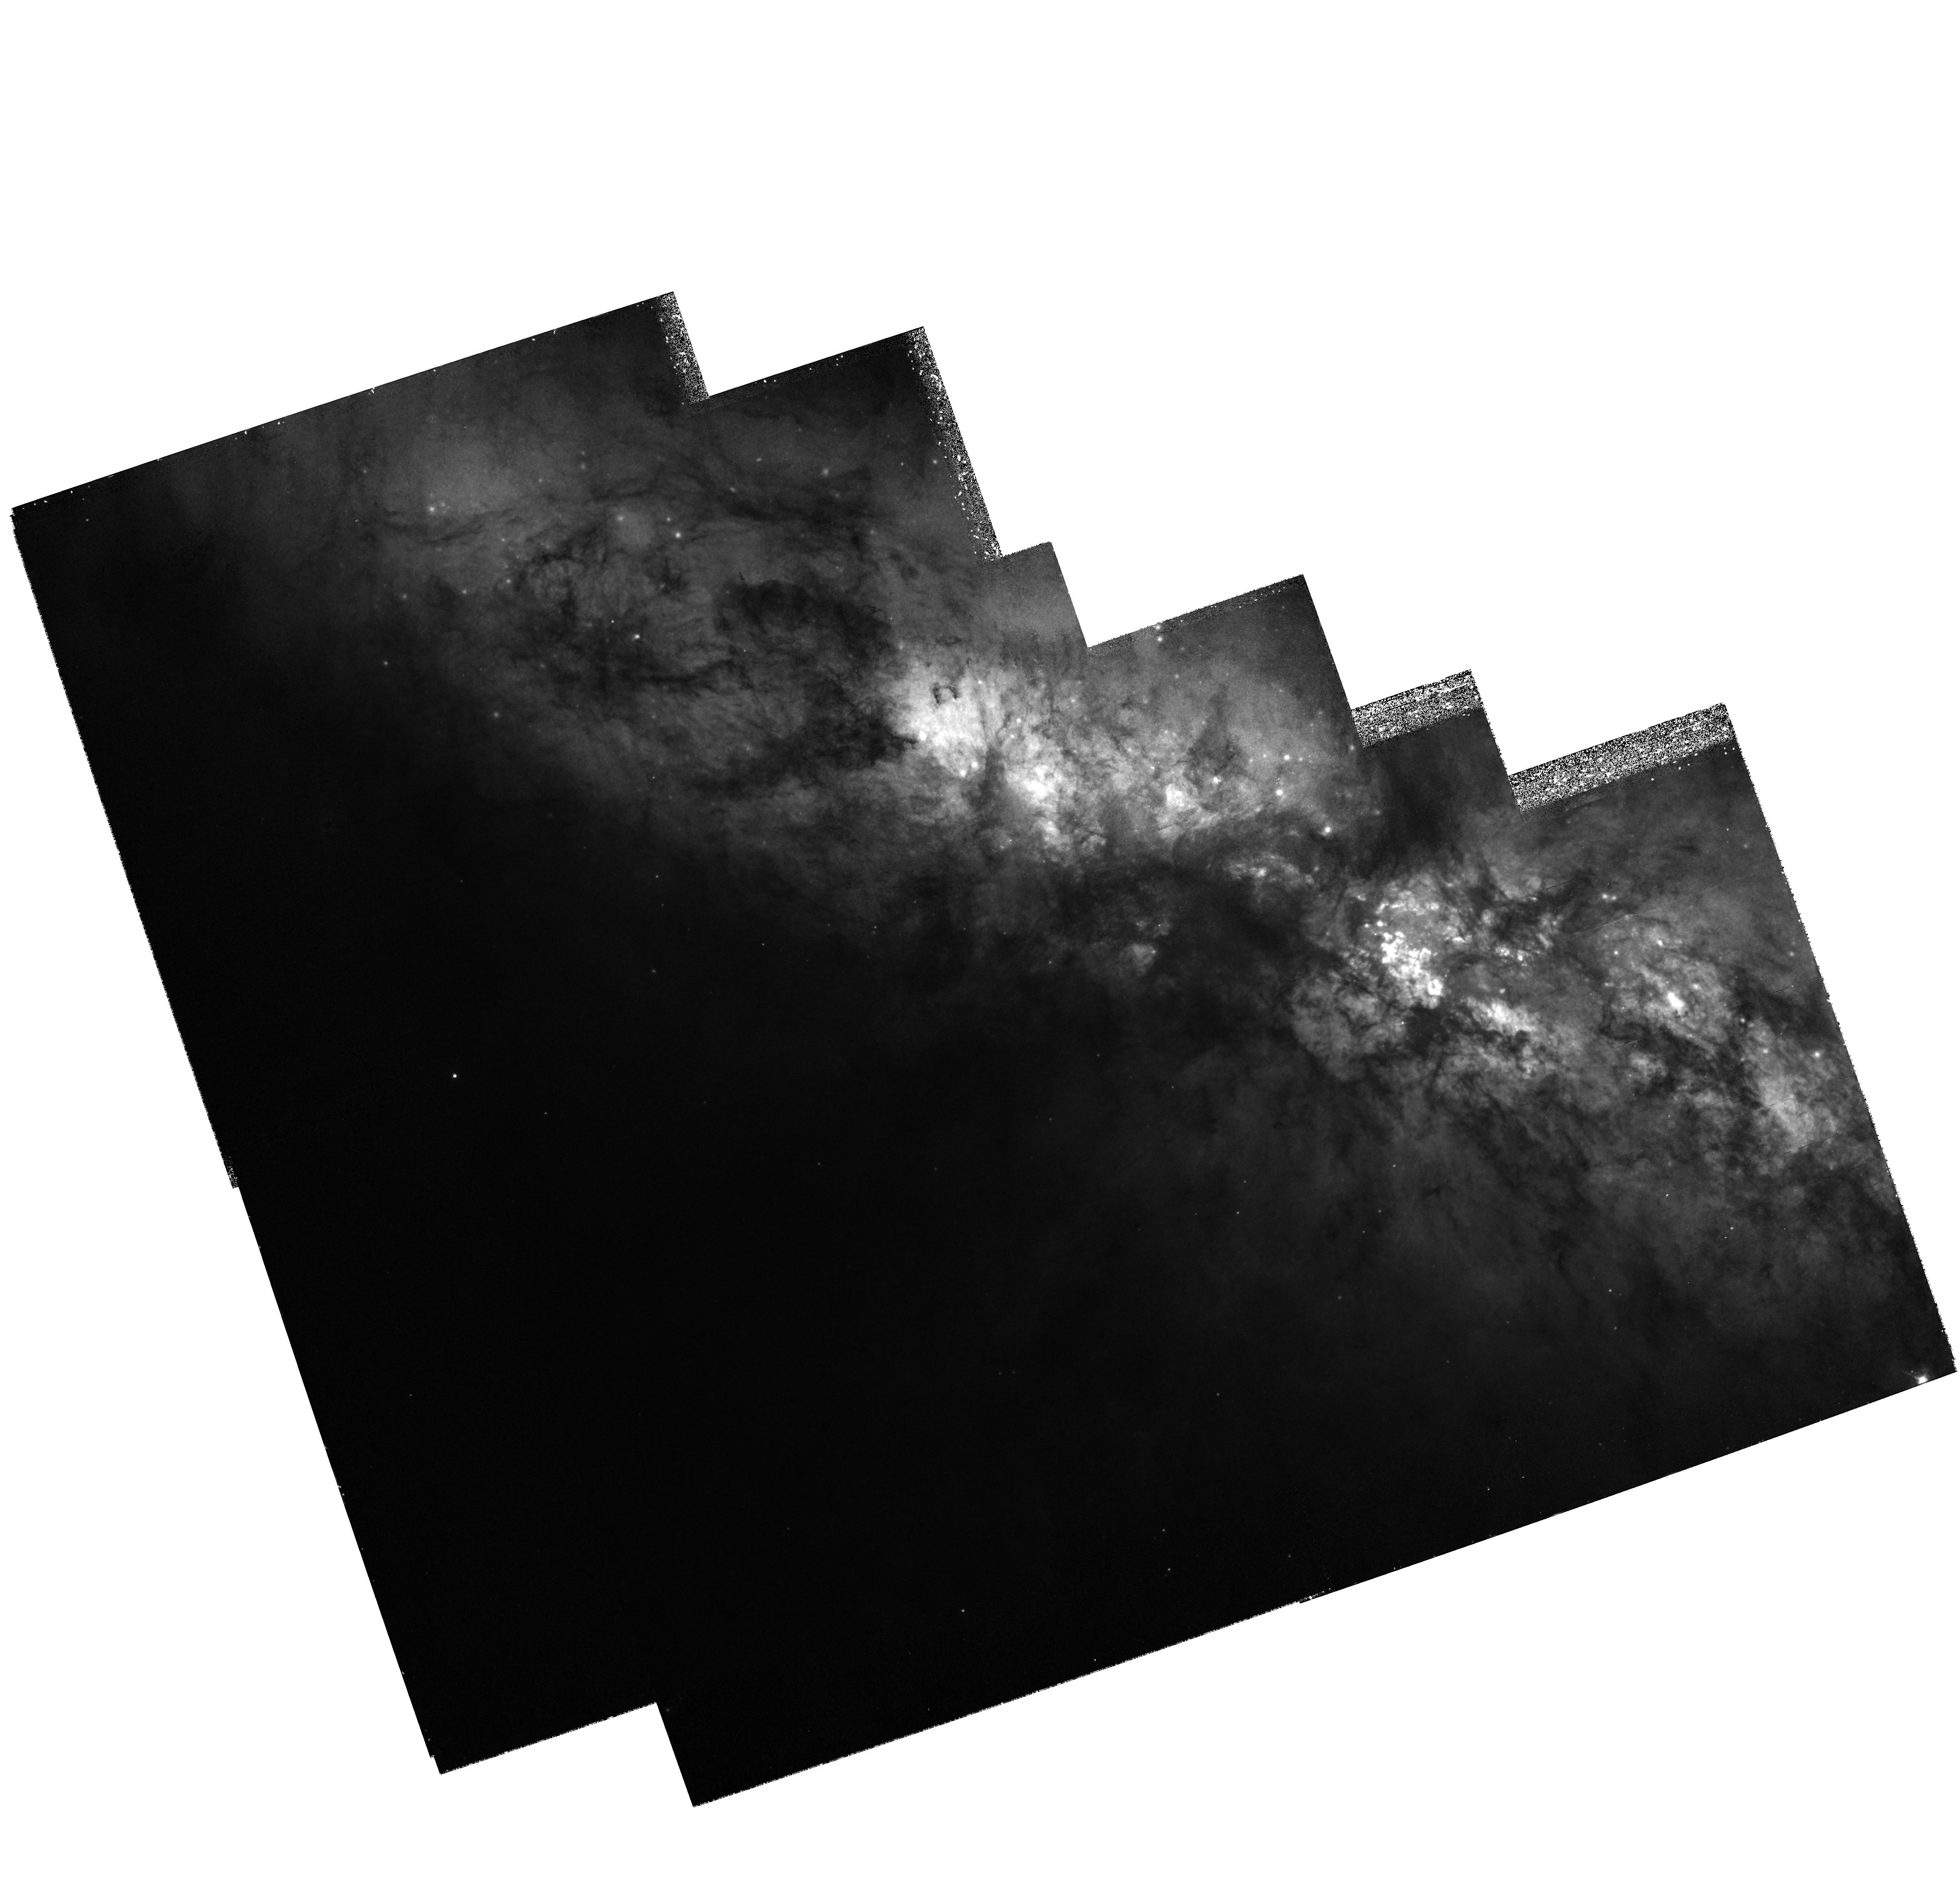
Target: MULTIPLE. Instrument: WFPC2/PC. Filter: F439W. Exposure: 2.4 h. Observation ID: hst_7446_01_wfpc2_pc_f439w_u45t01

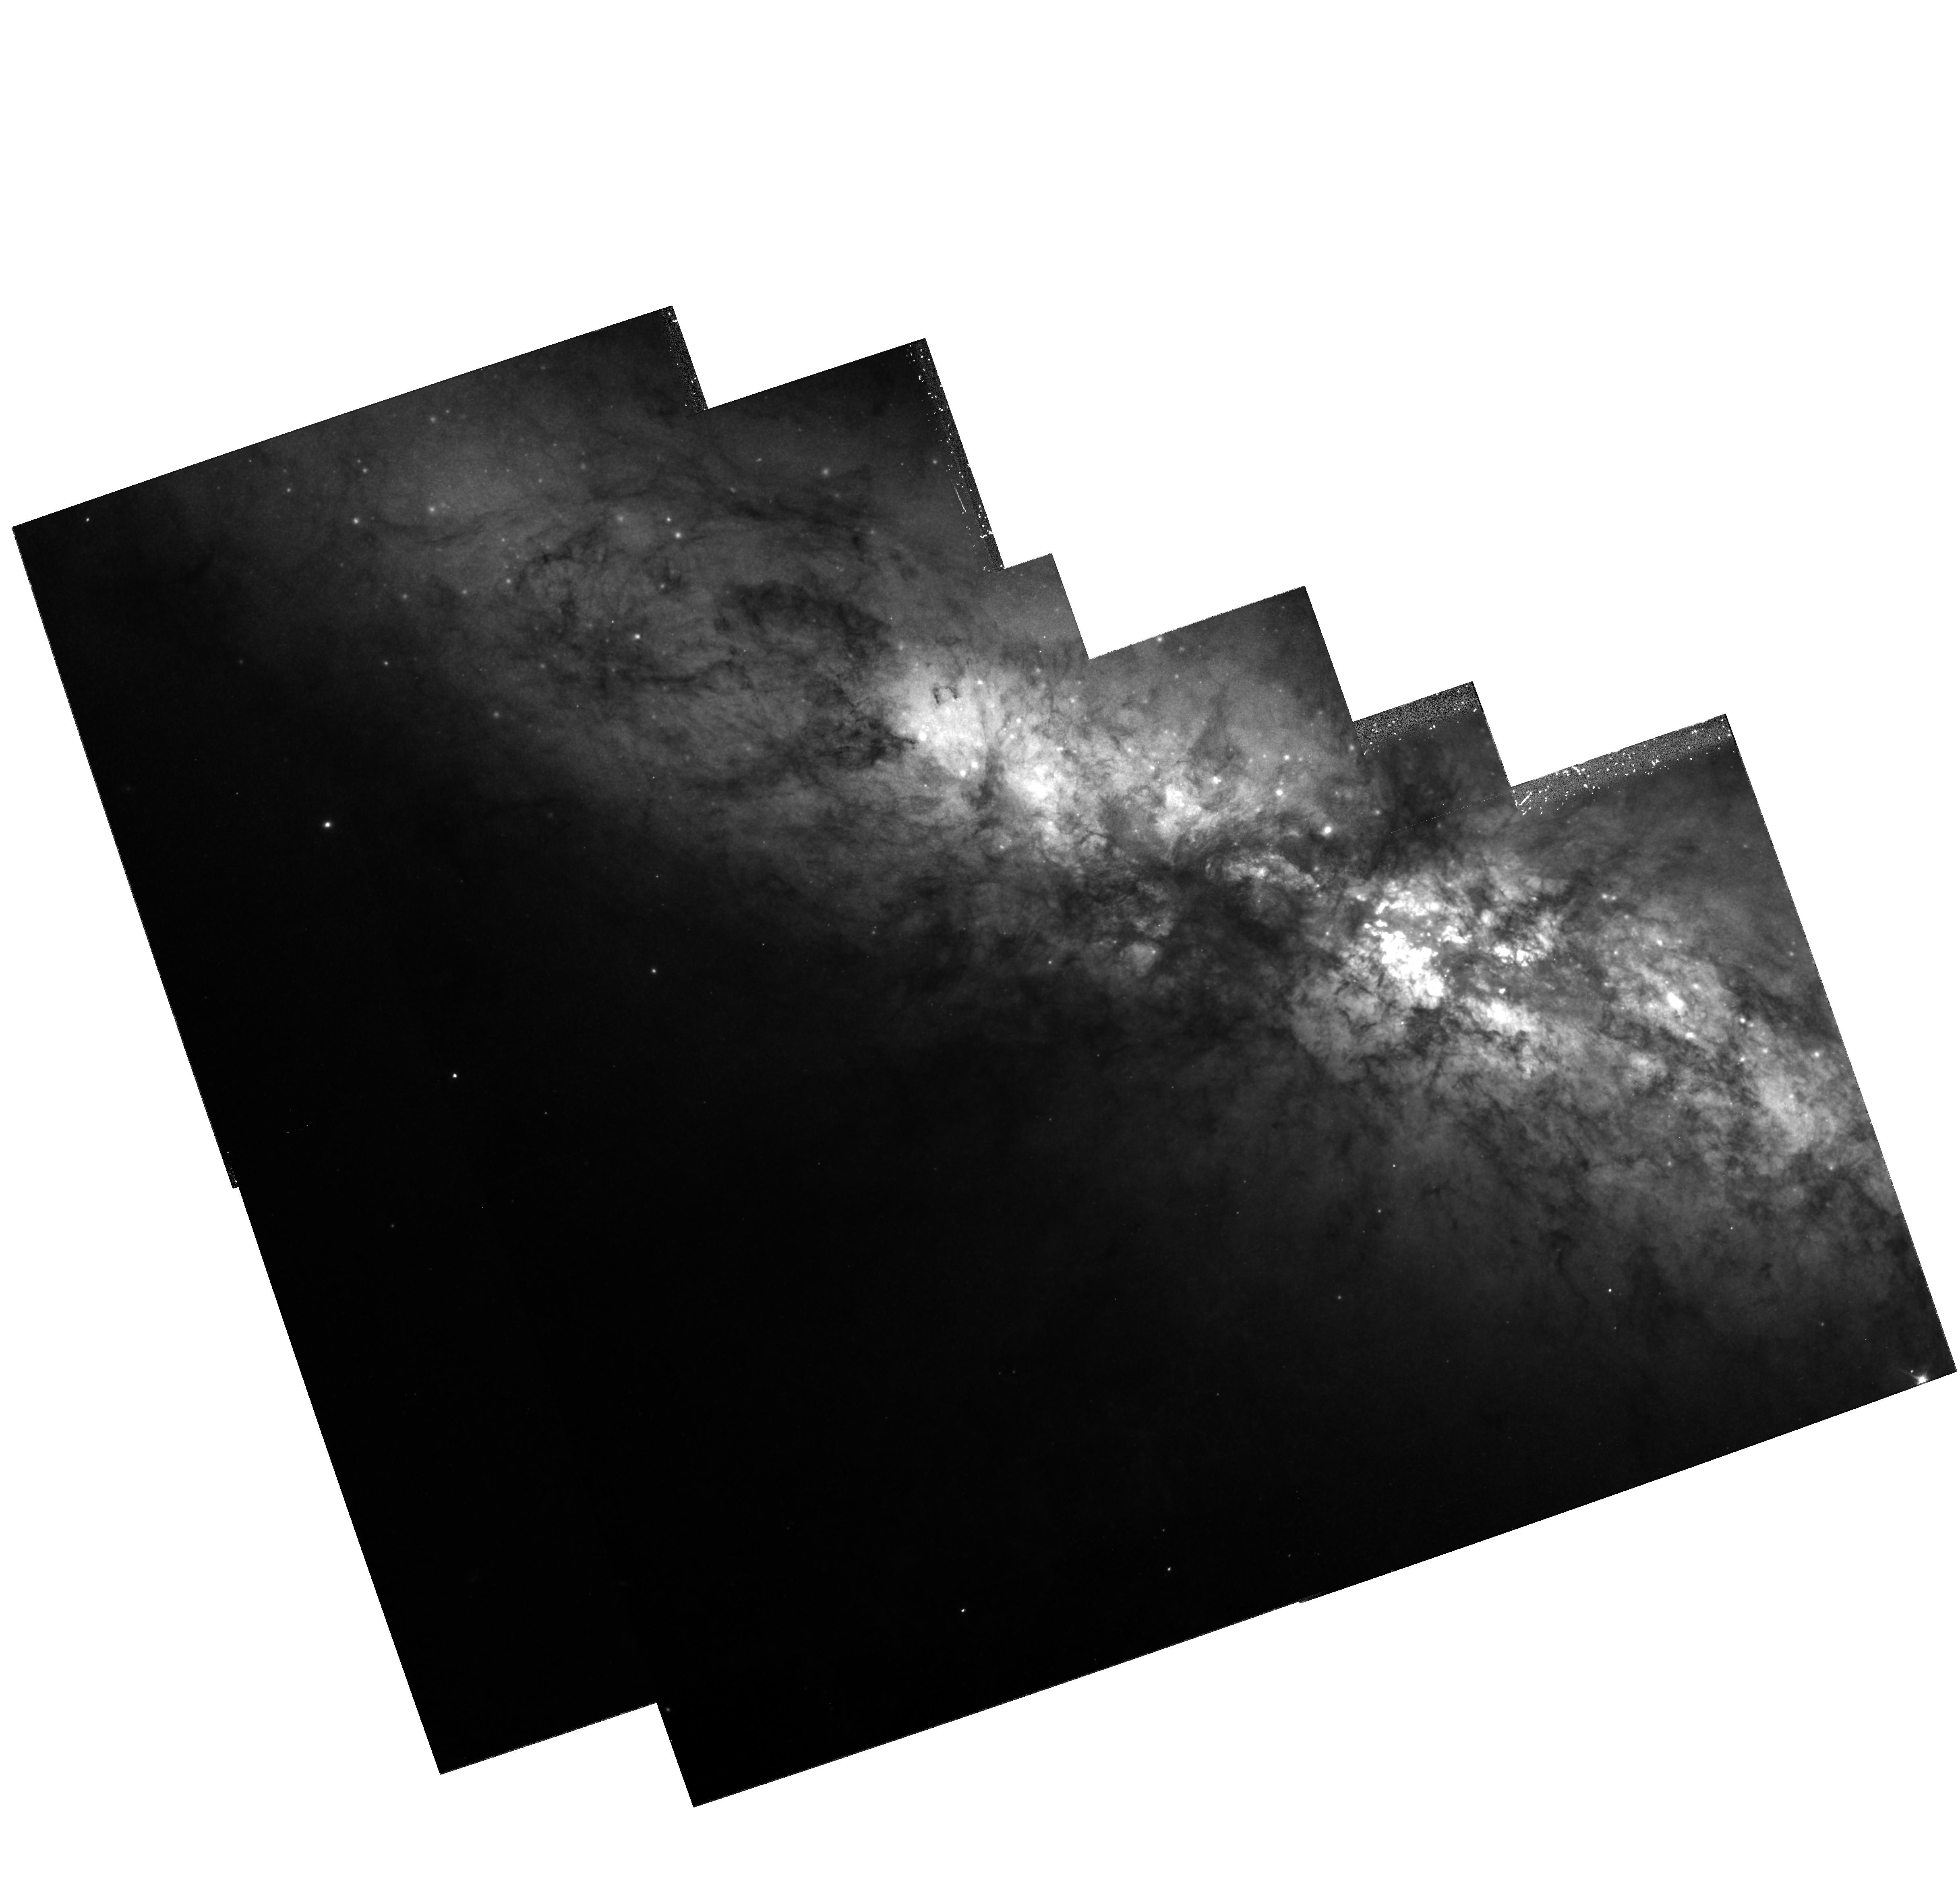
Target: MULTIPLE. Instrument: WFPC2/PC. Filter: F555W. Exposure: 1.6 h. Observation ID: hst_7446_01_wfpc2_pc_f555w_u45t01

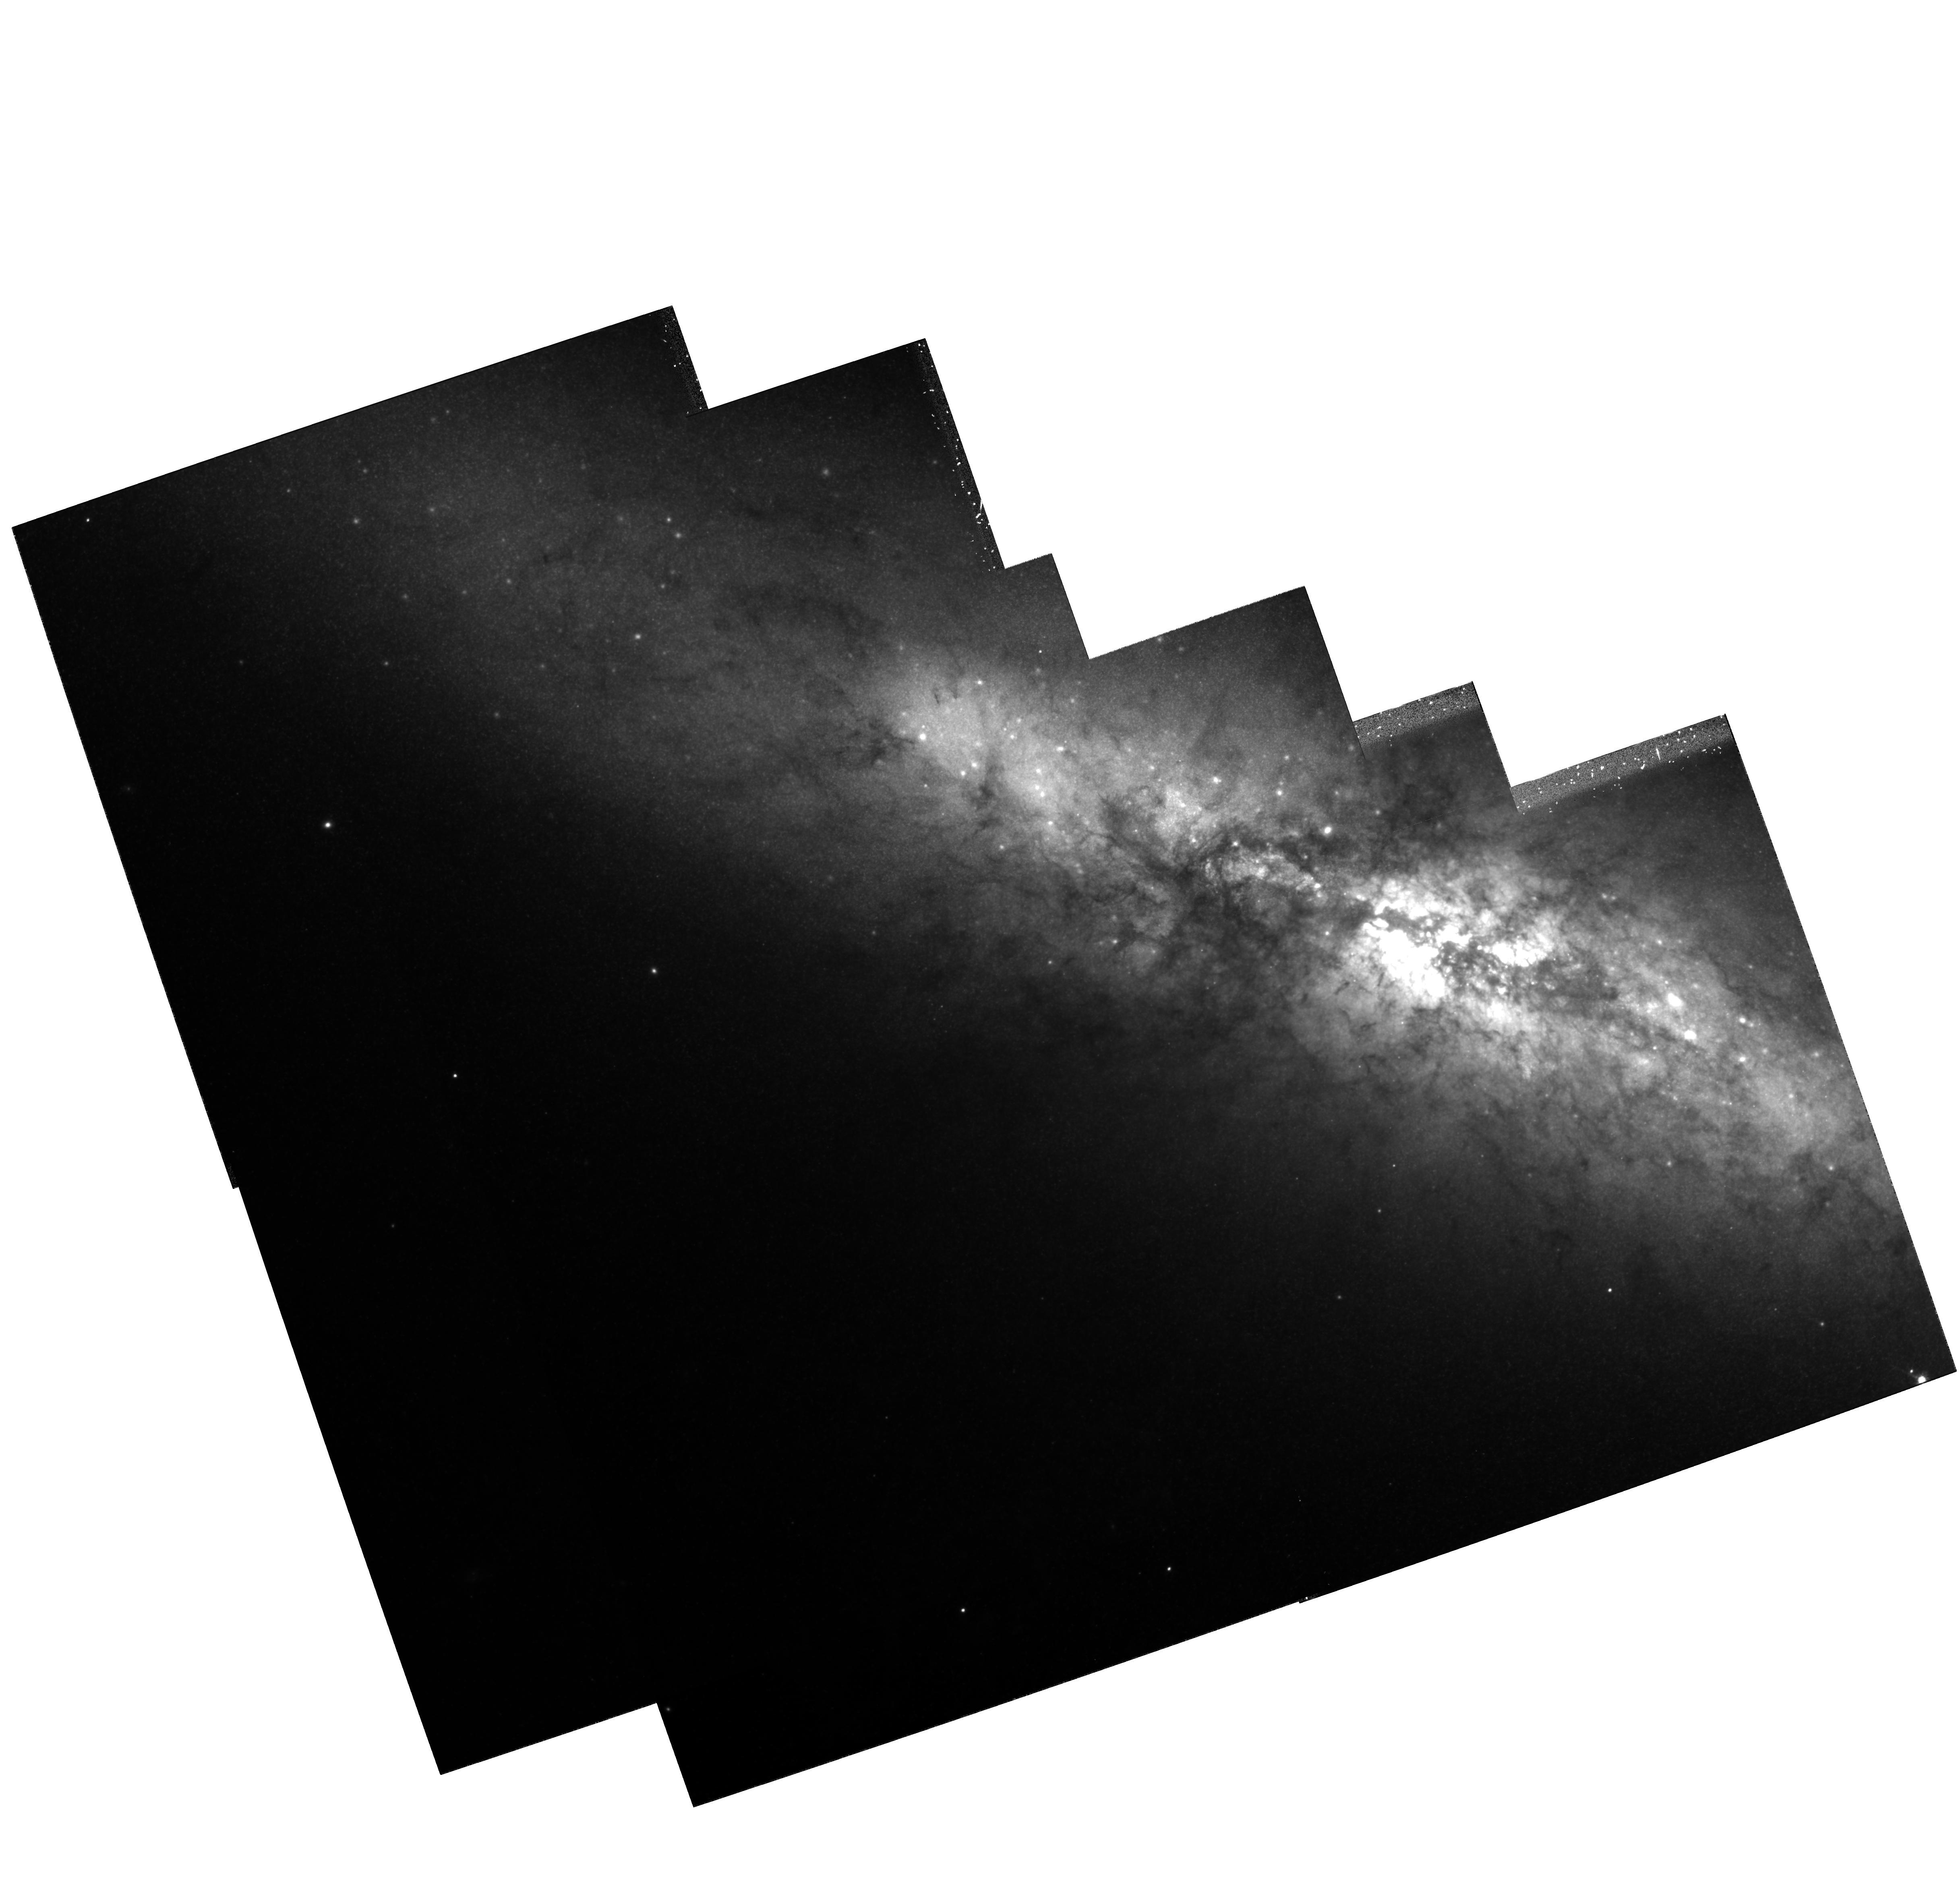
Target: MULTIPLE. Instrument: WFPC2/PC. Filter: F814W. Exposure: 1.2 h. Observation ID: hst_7446_01_wfpc2_pc_f814w_u45t01

THE FOSSIL STARBURST IN M82 (PI: OConnell, Robert W.)

There is good evidence that M82, the prototype starburst galaxy, has suffered two starburst episodes. The extensively- studied active starburst is confined to its central 500 pcs. However, a high surface brightness region about 1 kpc from the center, M82B, has exactly the properties expected for the remnant of an older starburst of comparable amplitude which occurred about 100--200 Myr years earlier. Its characteristics are similar to those of the "E+A" galaxies often found in distant clusters of galaxies. The earlier event may have produced a rich system of "super star clusters" similar to that discovered by HST in the active starburst. This is a unique opportunity to compare two discrete bursts of star formation, produced under similar circumstances, and their cluster systems at close range. We propose to obtain the first high resolution images of the fossil starburst site in M82 with WFPC2 and NICMOS.